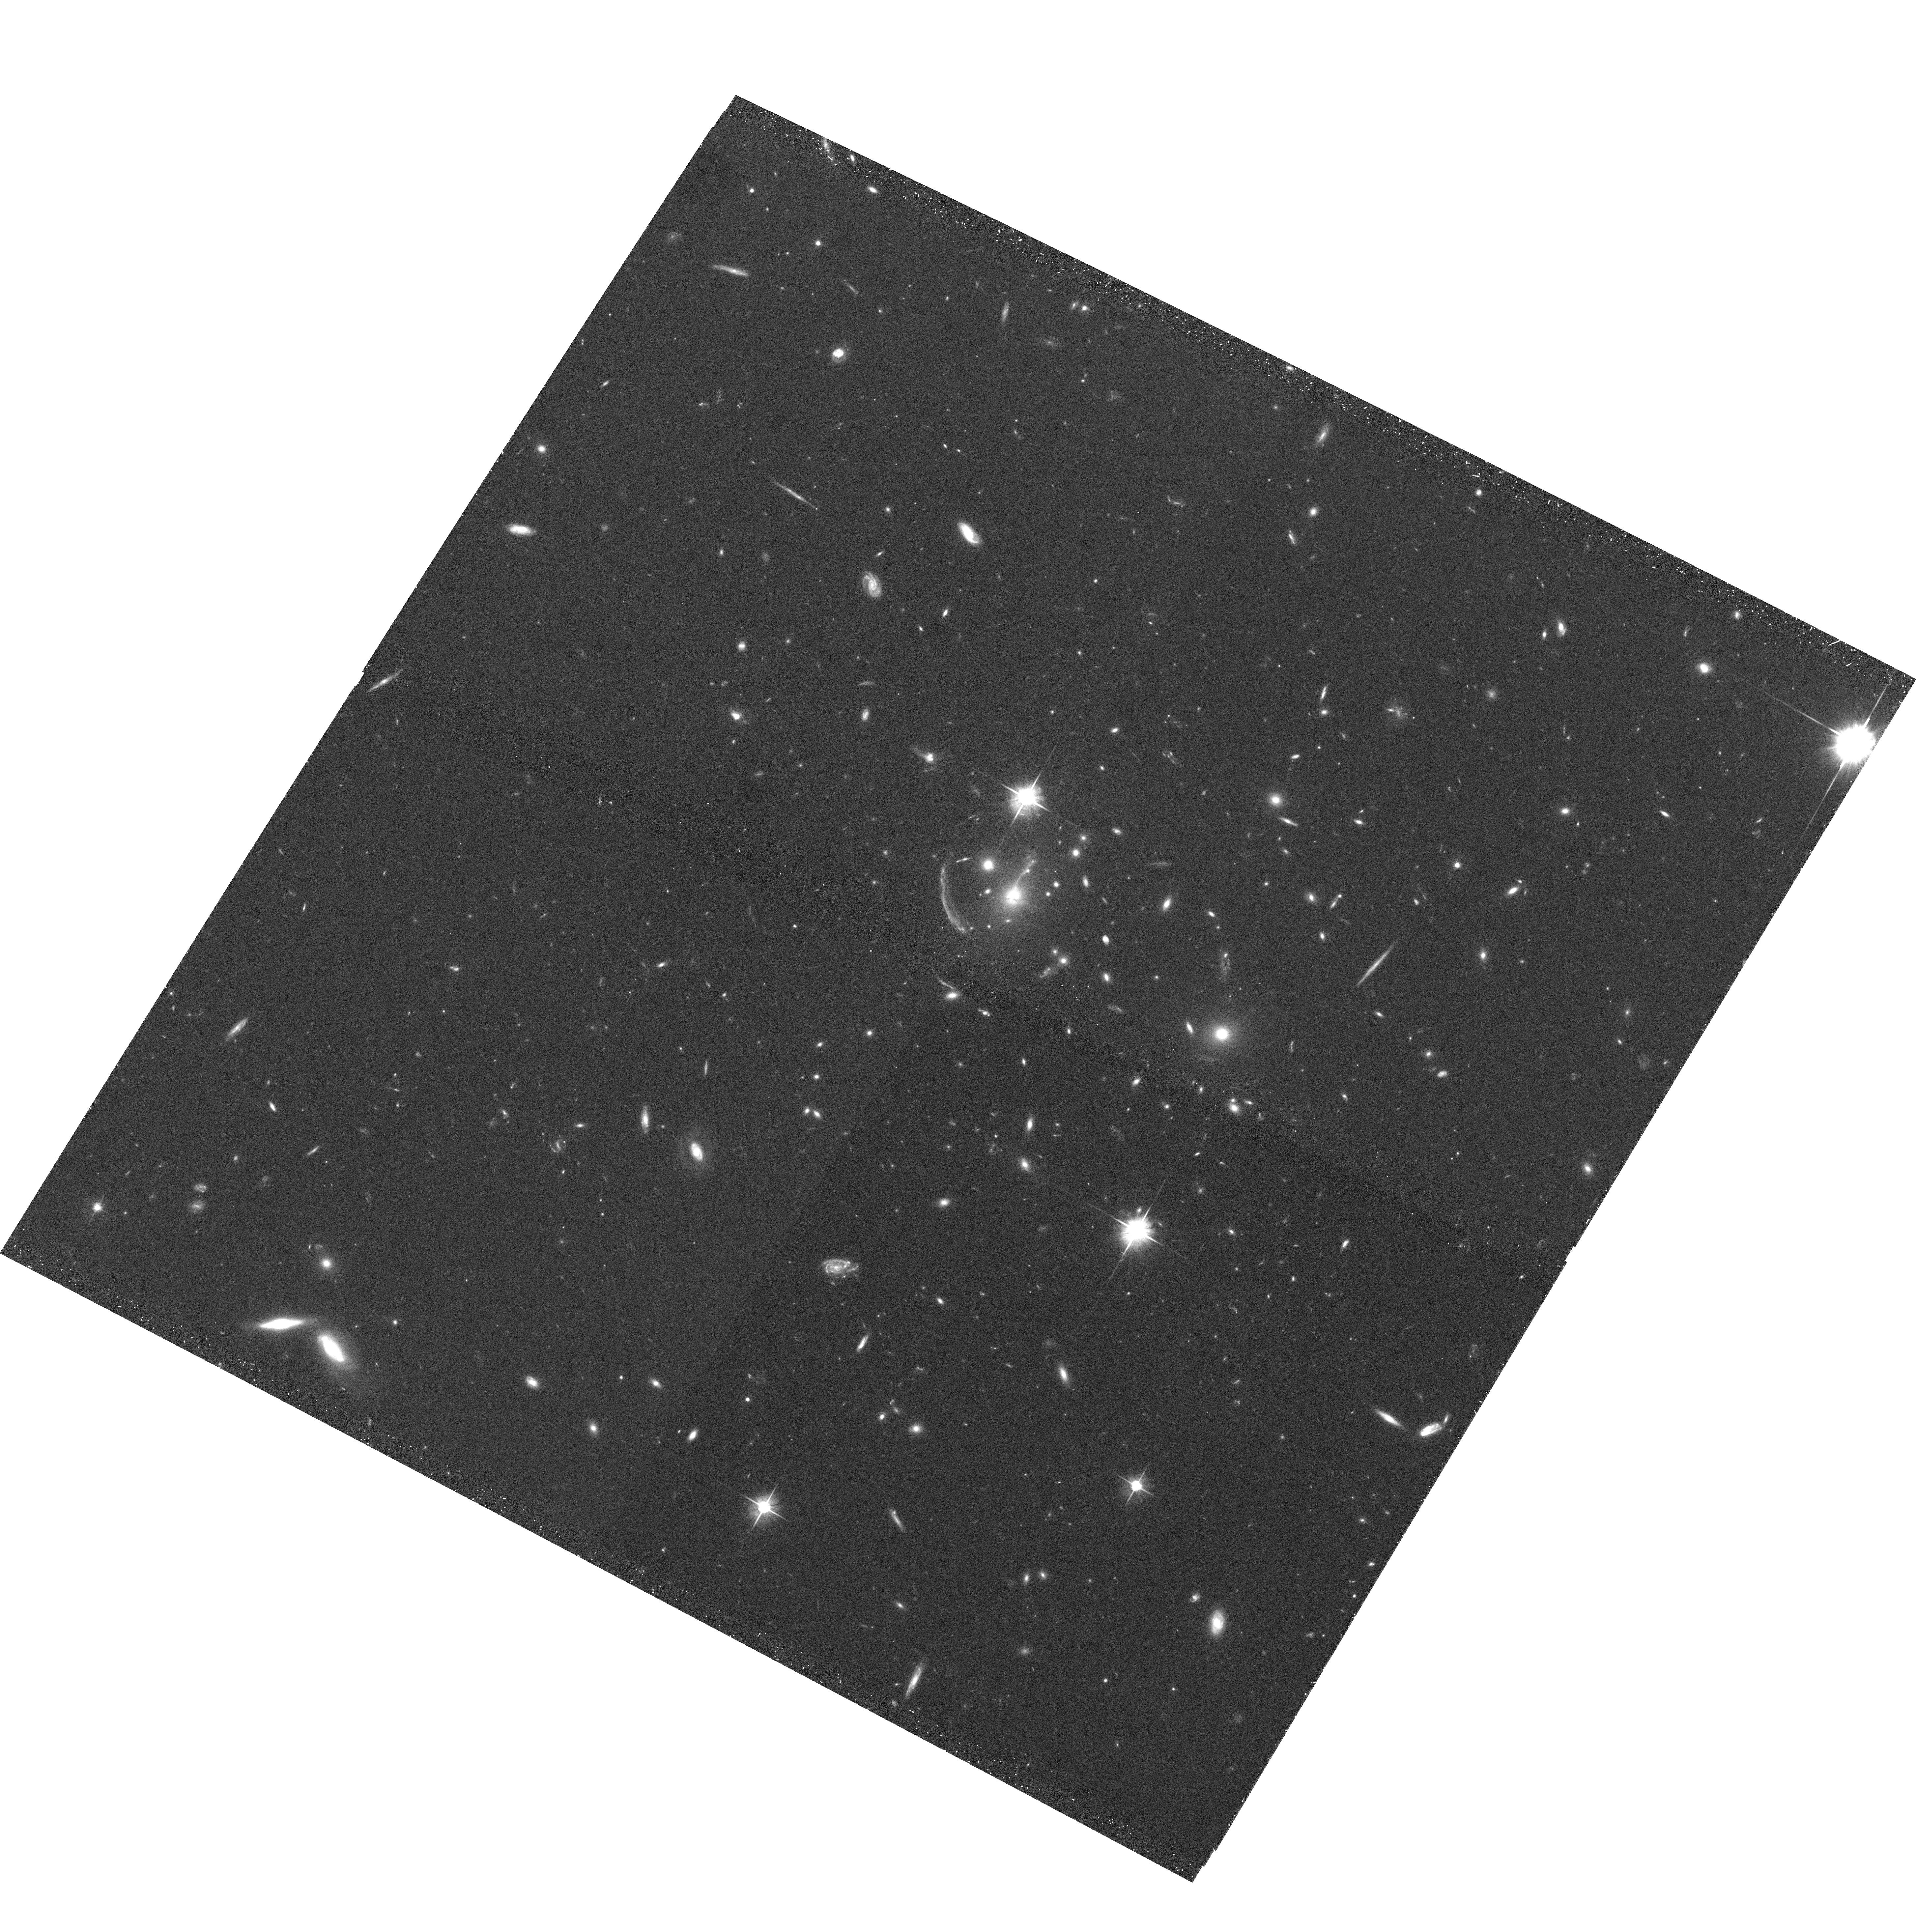
Target: MACSJ1133.2+5008. Instrument: ACS/WFC. Filter: F606W. Exposure: 20 min. Observation ID: hst_10491_49_acs_wfc_f606w_j9fc49

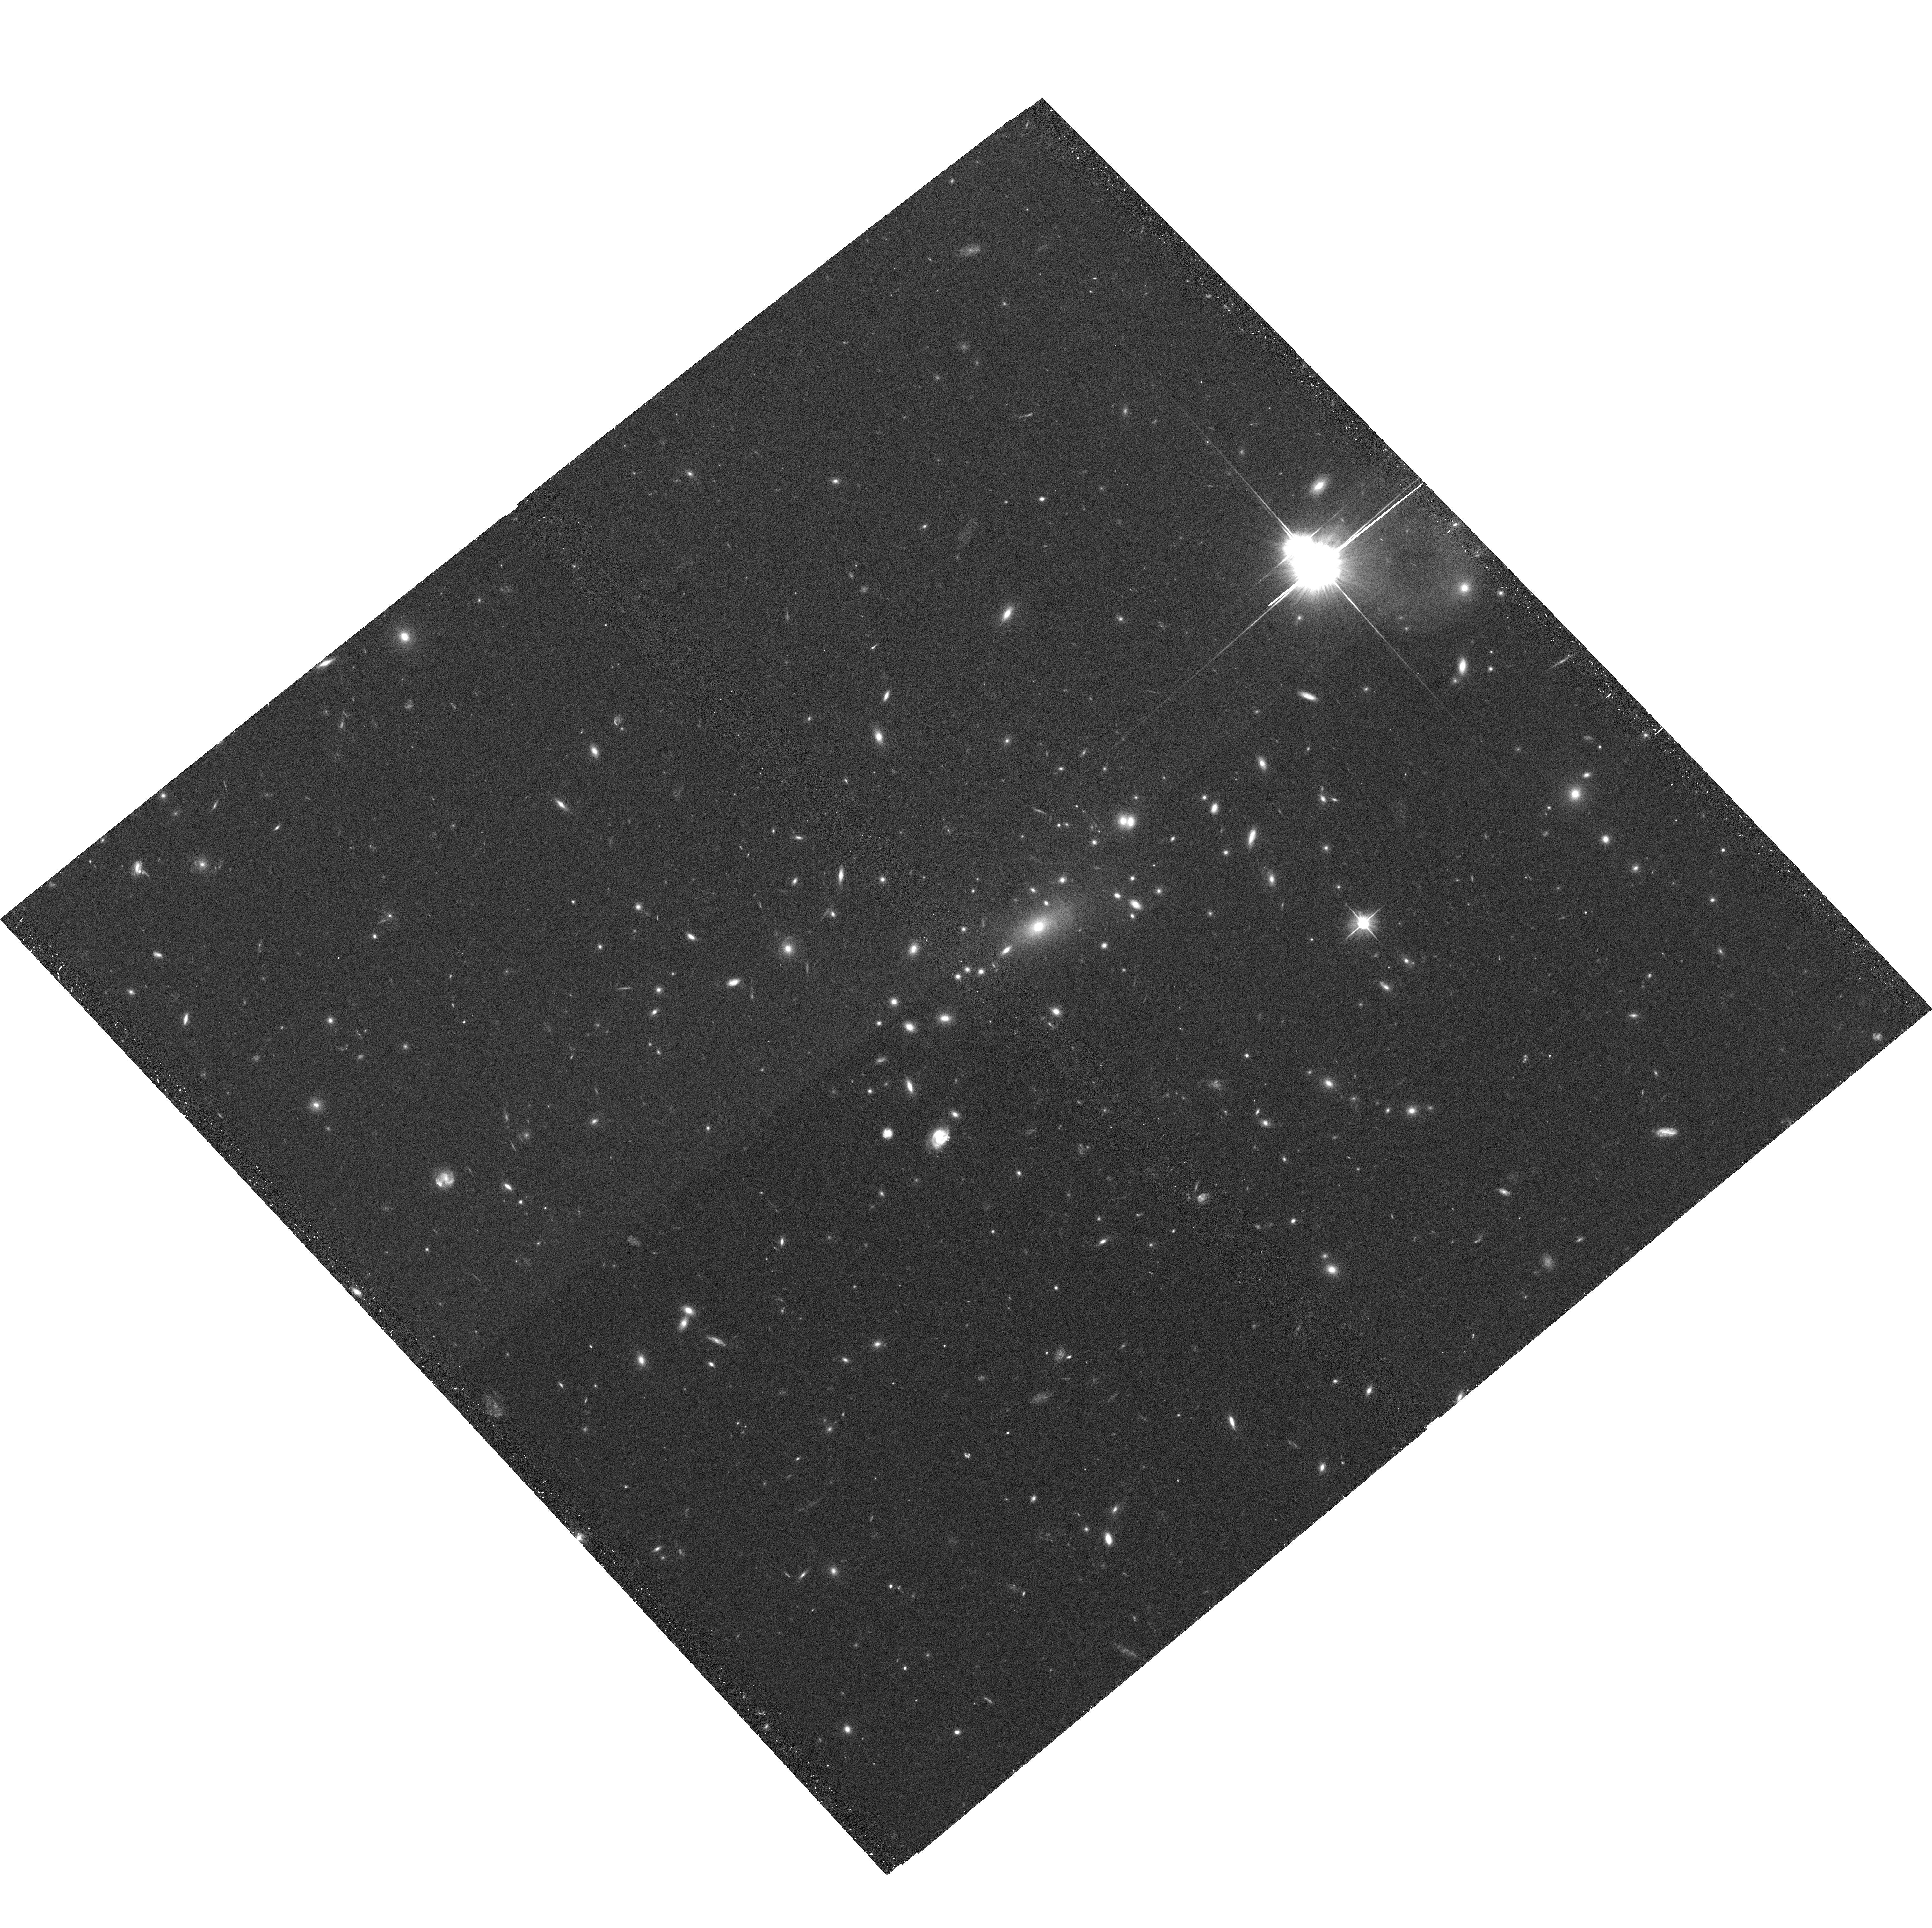
Target: MACSJ0035.4-2015. Instrument: ACS/WFC. Filter: F606W. Exposure: 20 min. Observation ID: hst_10491_09_acs_wfc_f606w_j9fc09

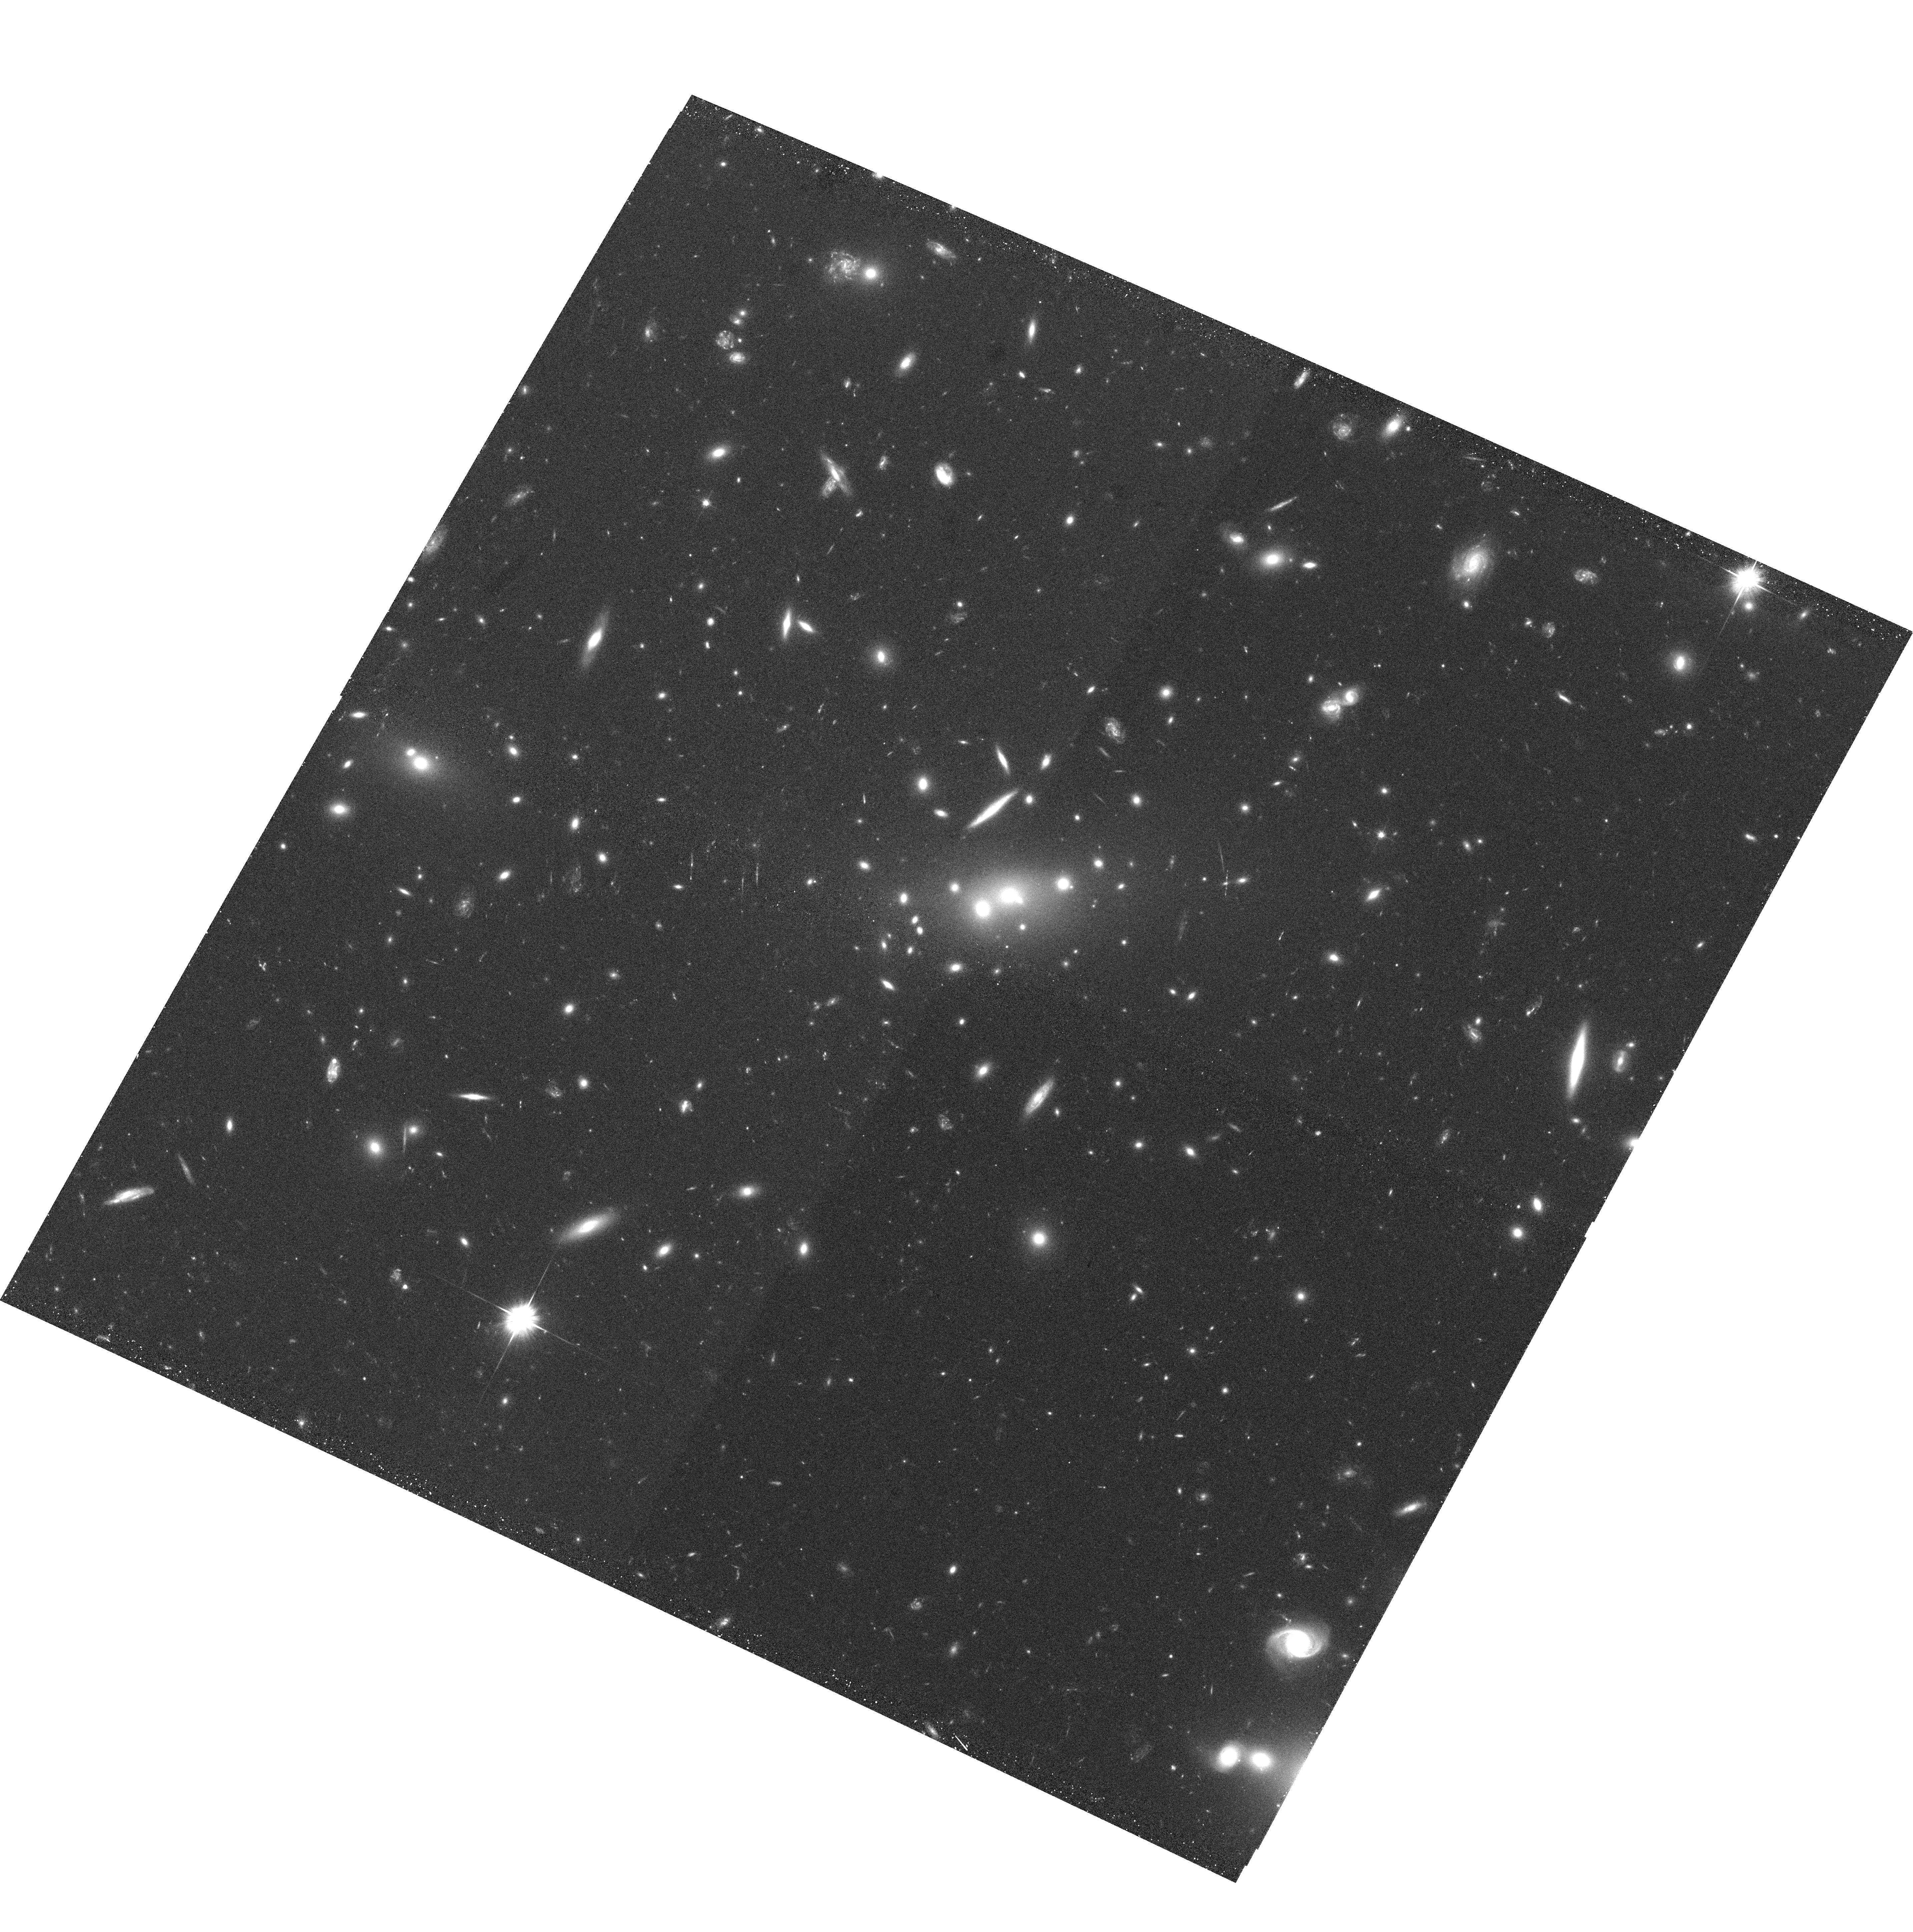
Target: MACSJ1236.9+6311. Instrument: ACS/WFC. Filter: F606W. Exposure: 20 min. Observation ID: hst_10491_55_acs_wfc_f606w_j9fc55

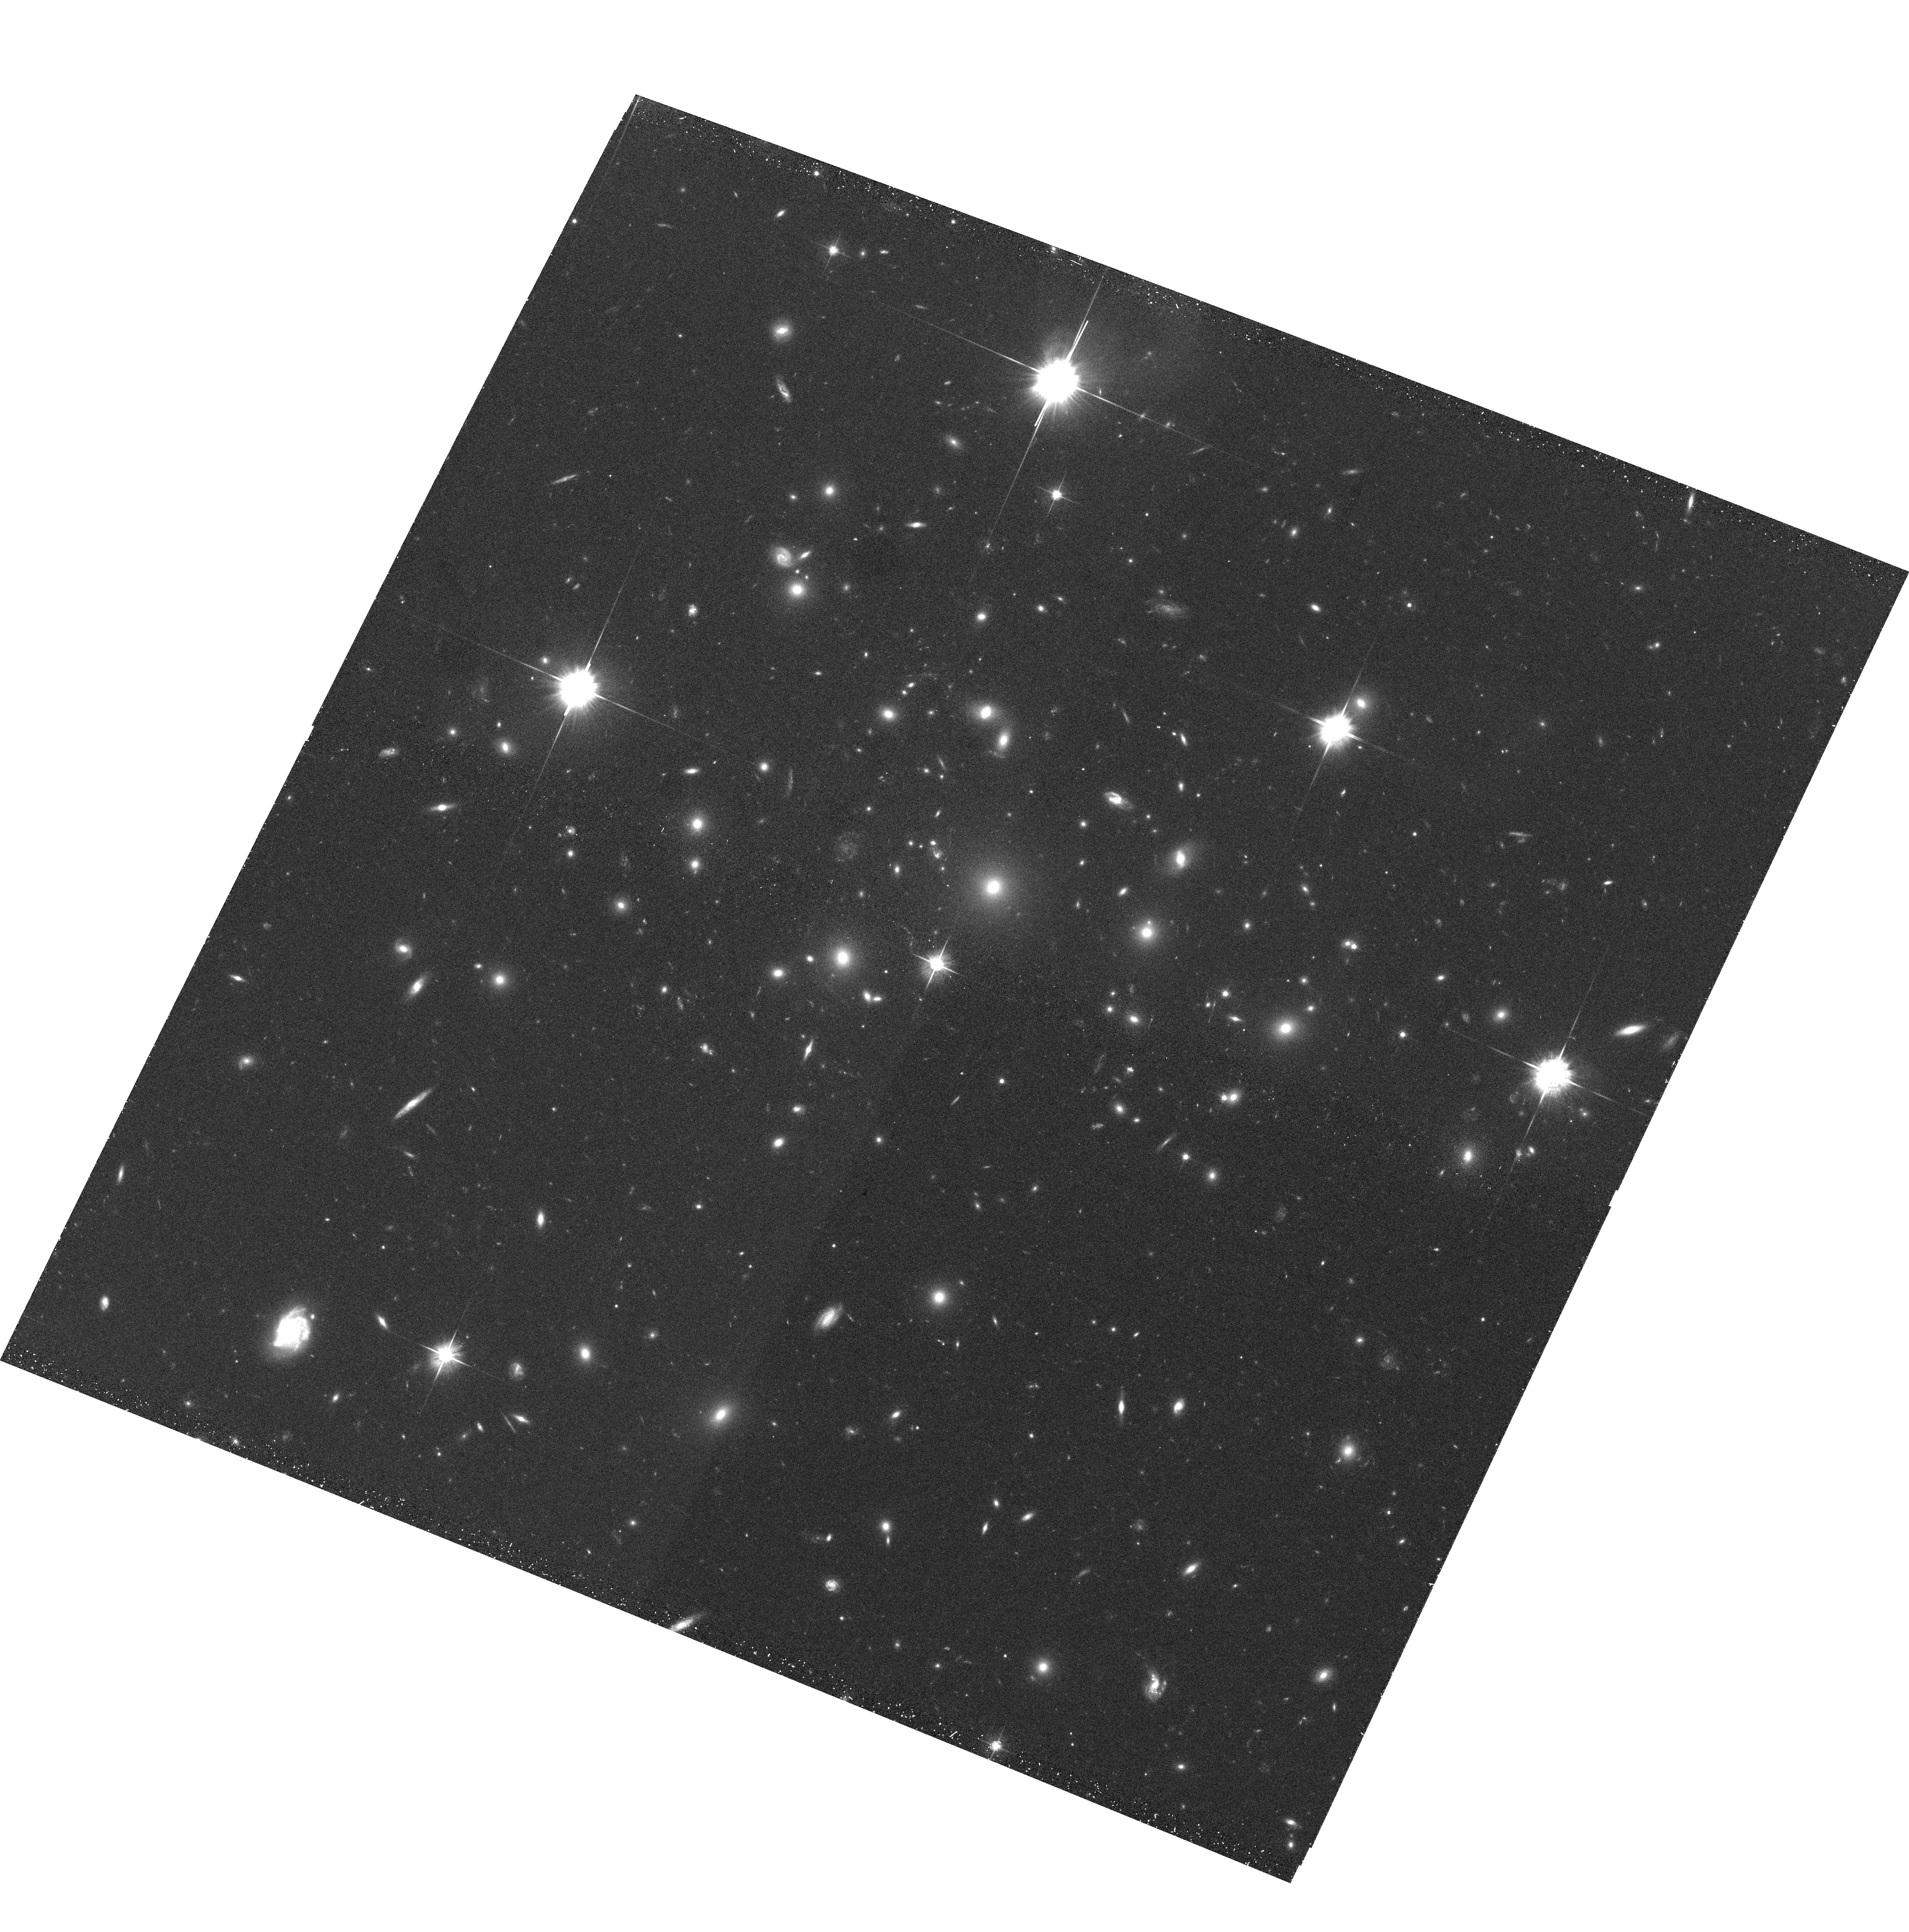
Target: MACSJ0845.4+0327. Instrument: ACS/WFC. Filter: F606W. Exposure: 20 min. Observation ID: hst_10491_38_acs_wfc_f606w_j9fc38

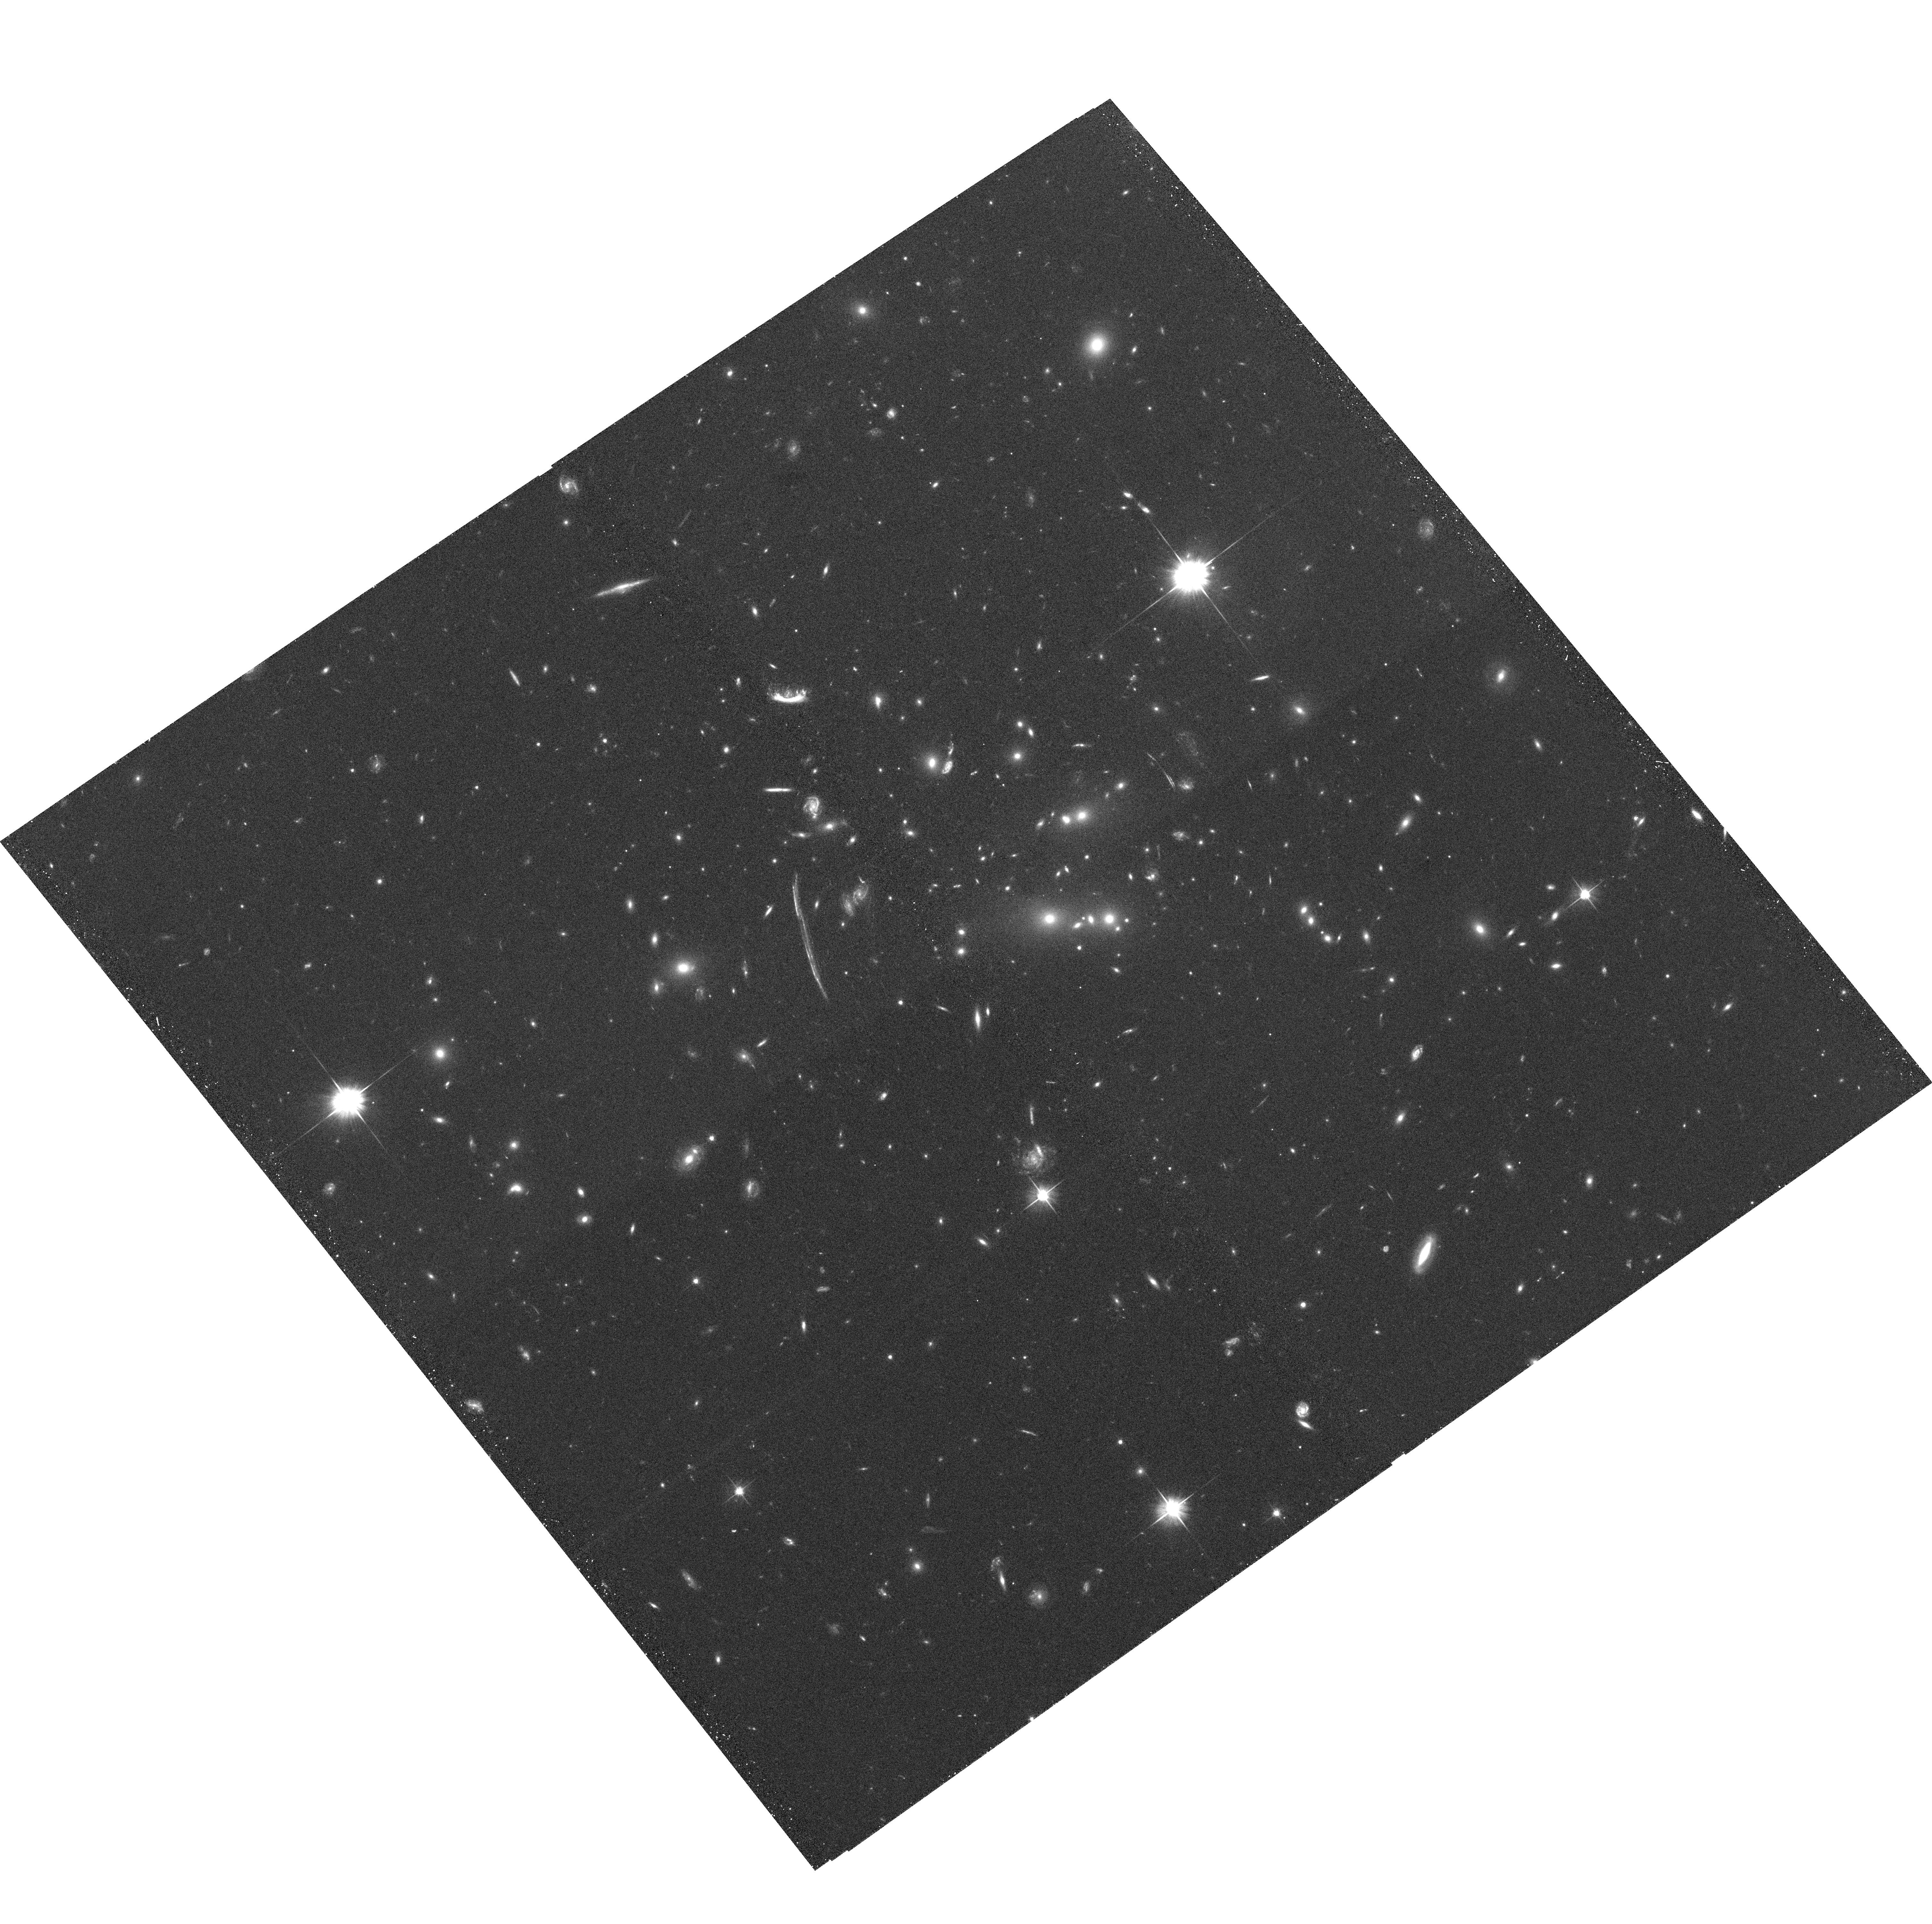
Target: MACSJ0451.9+0006. Instrument: ACS/WFC. Filter: F606W. Exposure: 20 min. Observation ID: hst_10491_30_acs_wfc_f606w_j9fc30

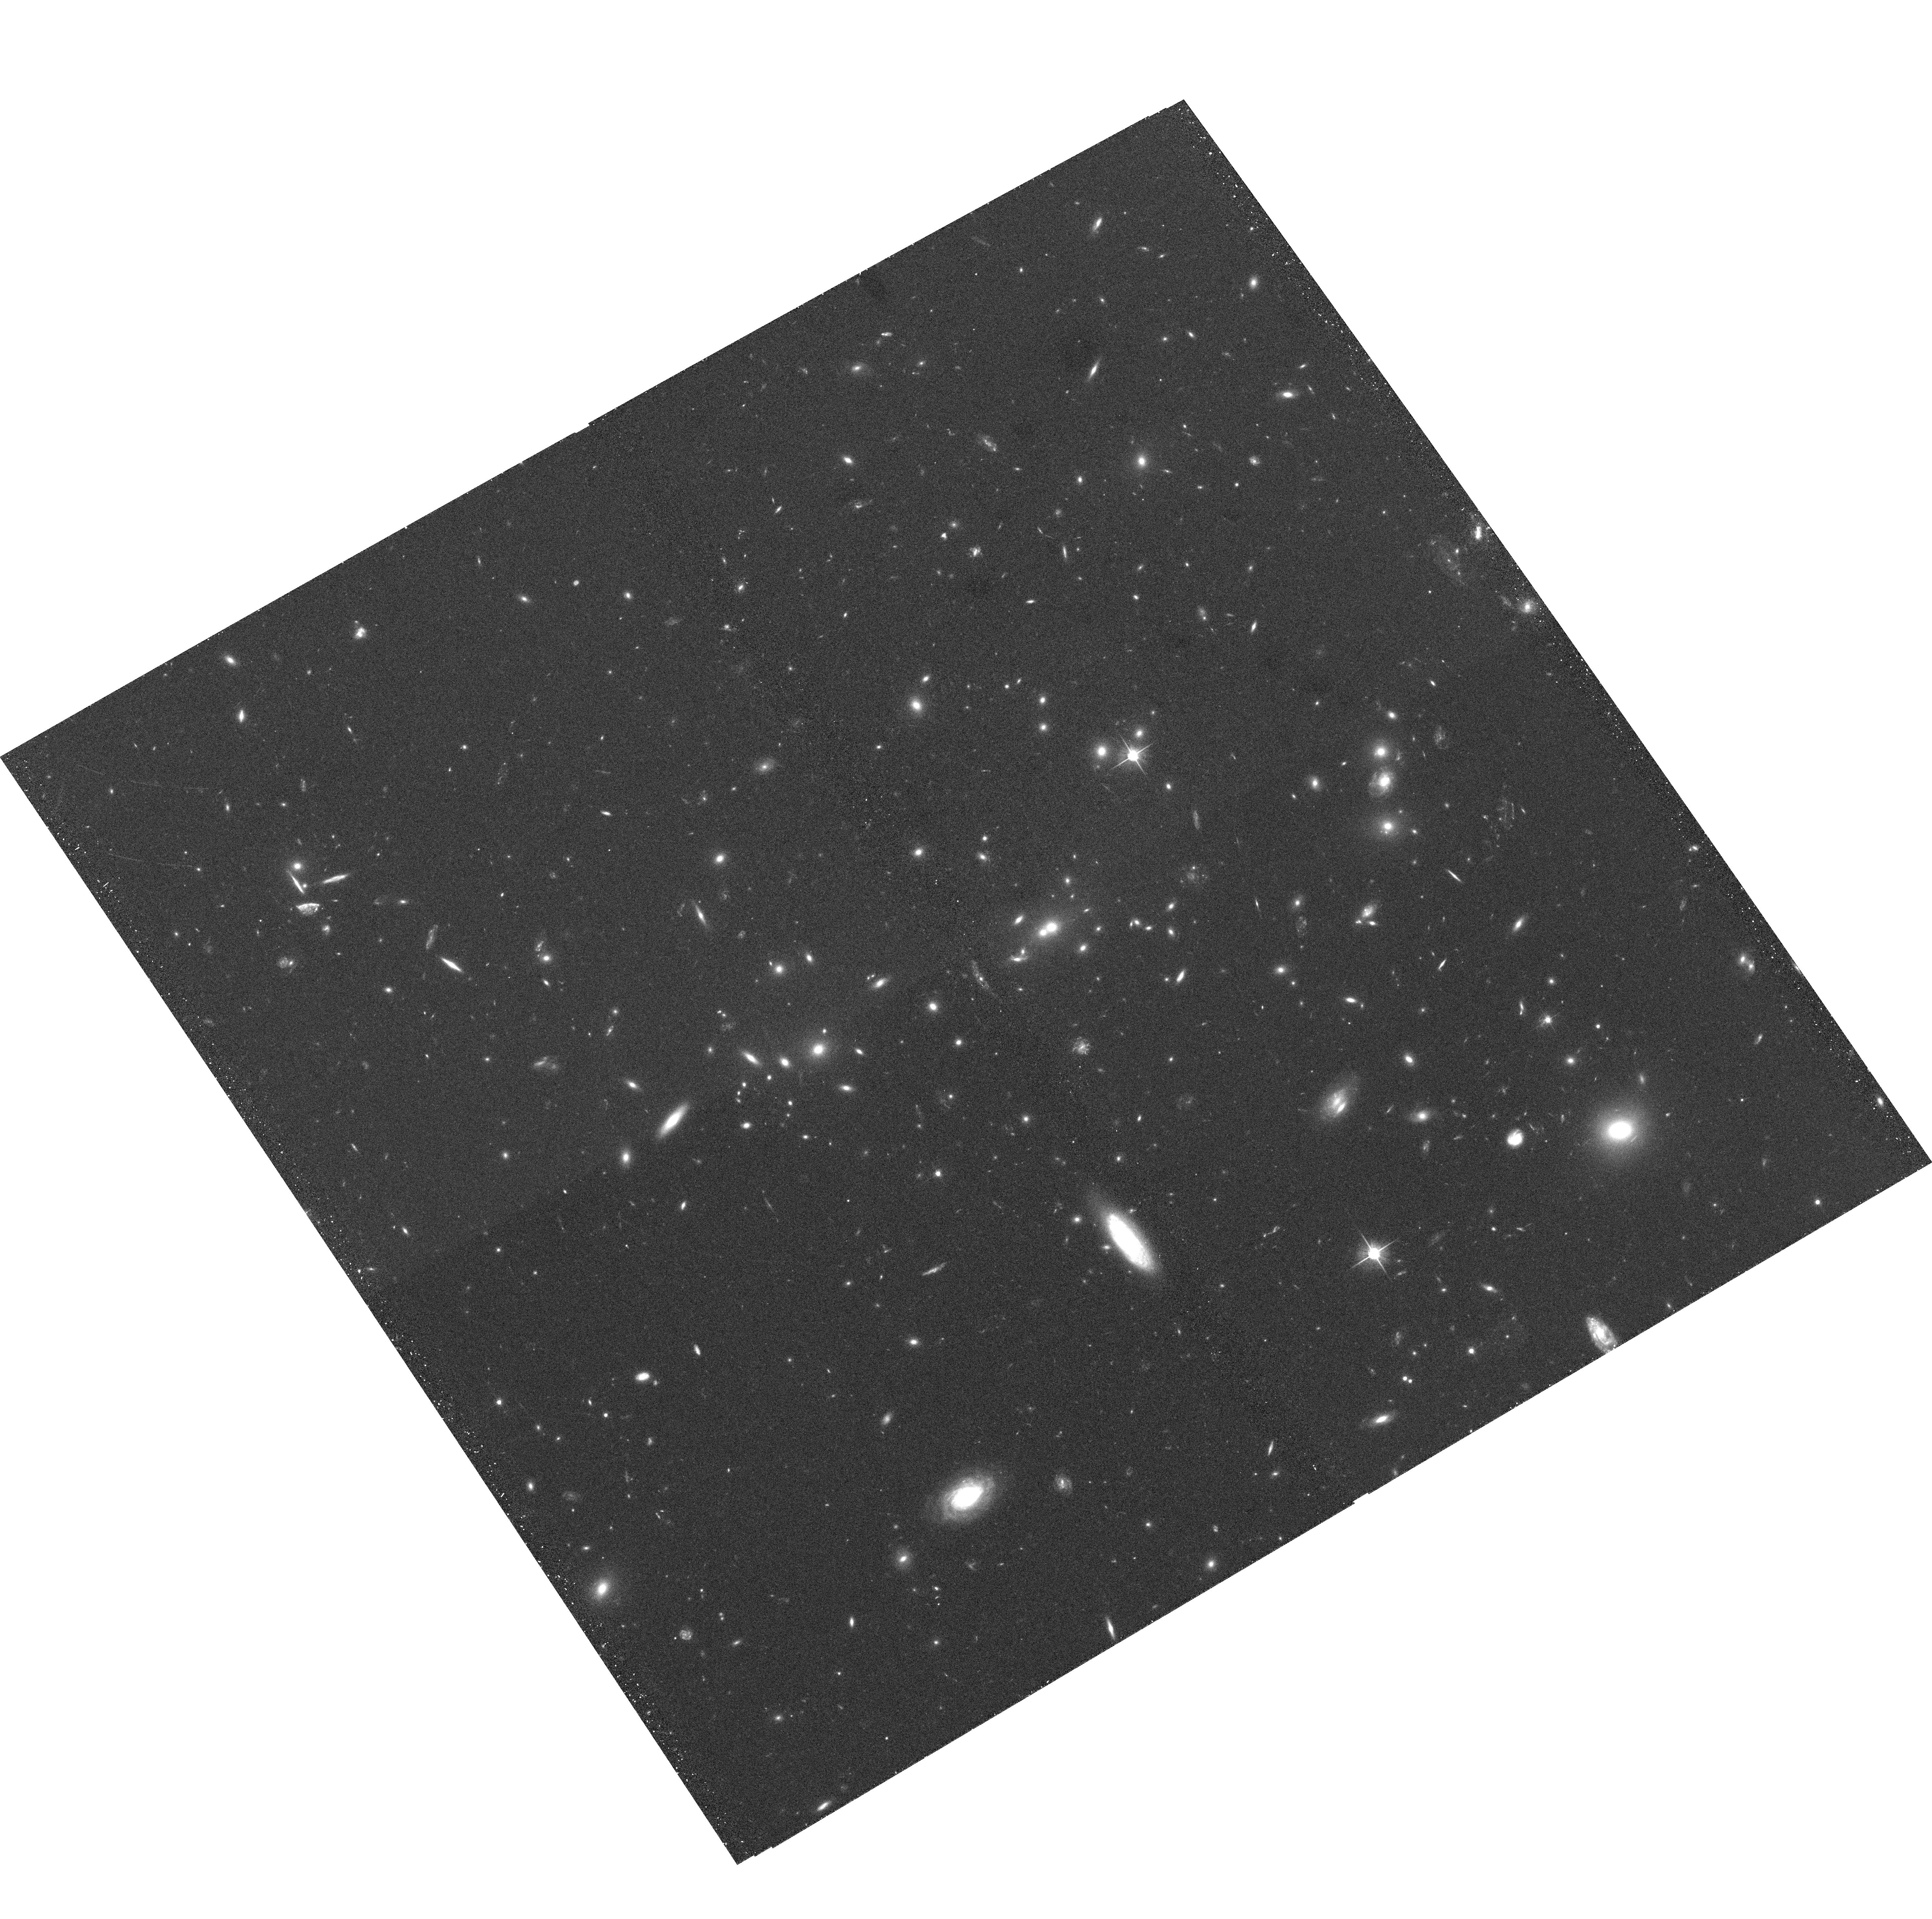
Target: MACSJ0140.0-0555. Instrument: ACS/WFC. Filter: F606W. Exposure: 20 min. Observation ID: hst_10491_13_acs_wfc_f606w_j9fc13

A Snapshot Survey of the most massive clusters of galaxies (PI: Ebeling, Harald)

We propose a snapshot survey of a sample of 124 high X-ray luminosity clusters in the redshift range 0.3-0.7. Similarly luminous clusters at these redshifts frequently exhibit strong gravitational lensing. The proposed observations will provide important constraints on the nature of the cluster mass distributions and a set of optically bright, lensed galaxies for further 8-10m spectroscopy. We acknowledge the broad community interest in this sample and waive our data rights for these observations.